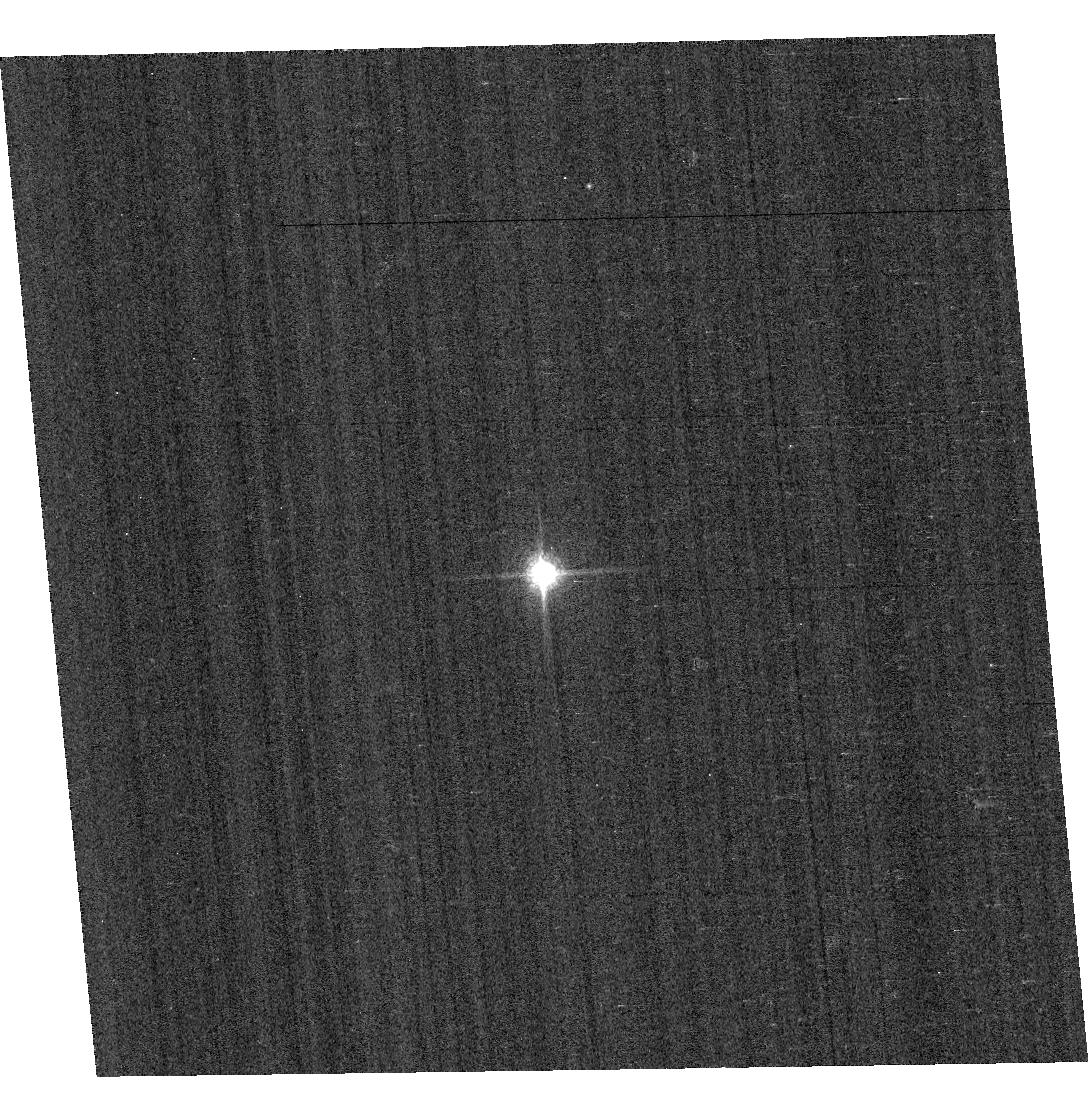
Target: GD153. Instrument: ACS/WFC. Filter: F850LP. Exposure: 1 min. Observation ID: hst_11889_02_acs_wfc_f850lp_jbbc02

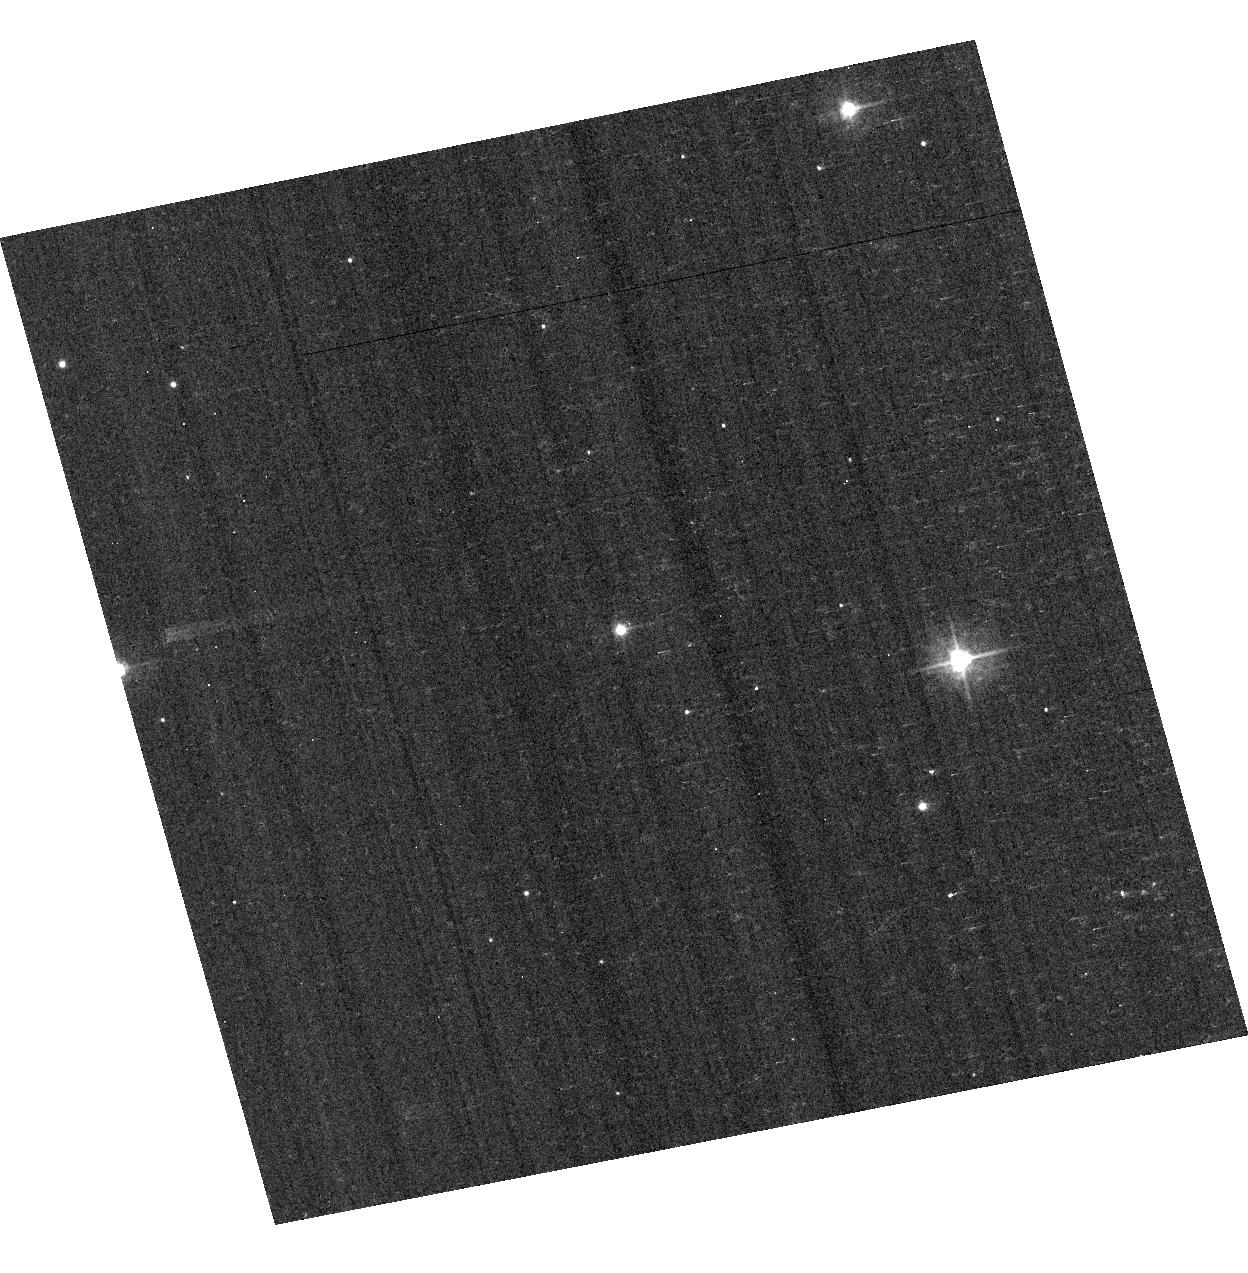
Target: VB-8. Instrument: ACS/WFC. Filter: F435W. Exposure: 4 min. Observation ID: hst_11889_06_acs_wfc_f435w_jbbc06

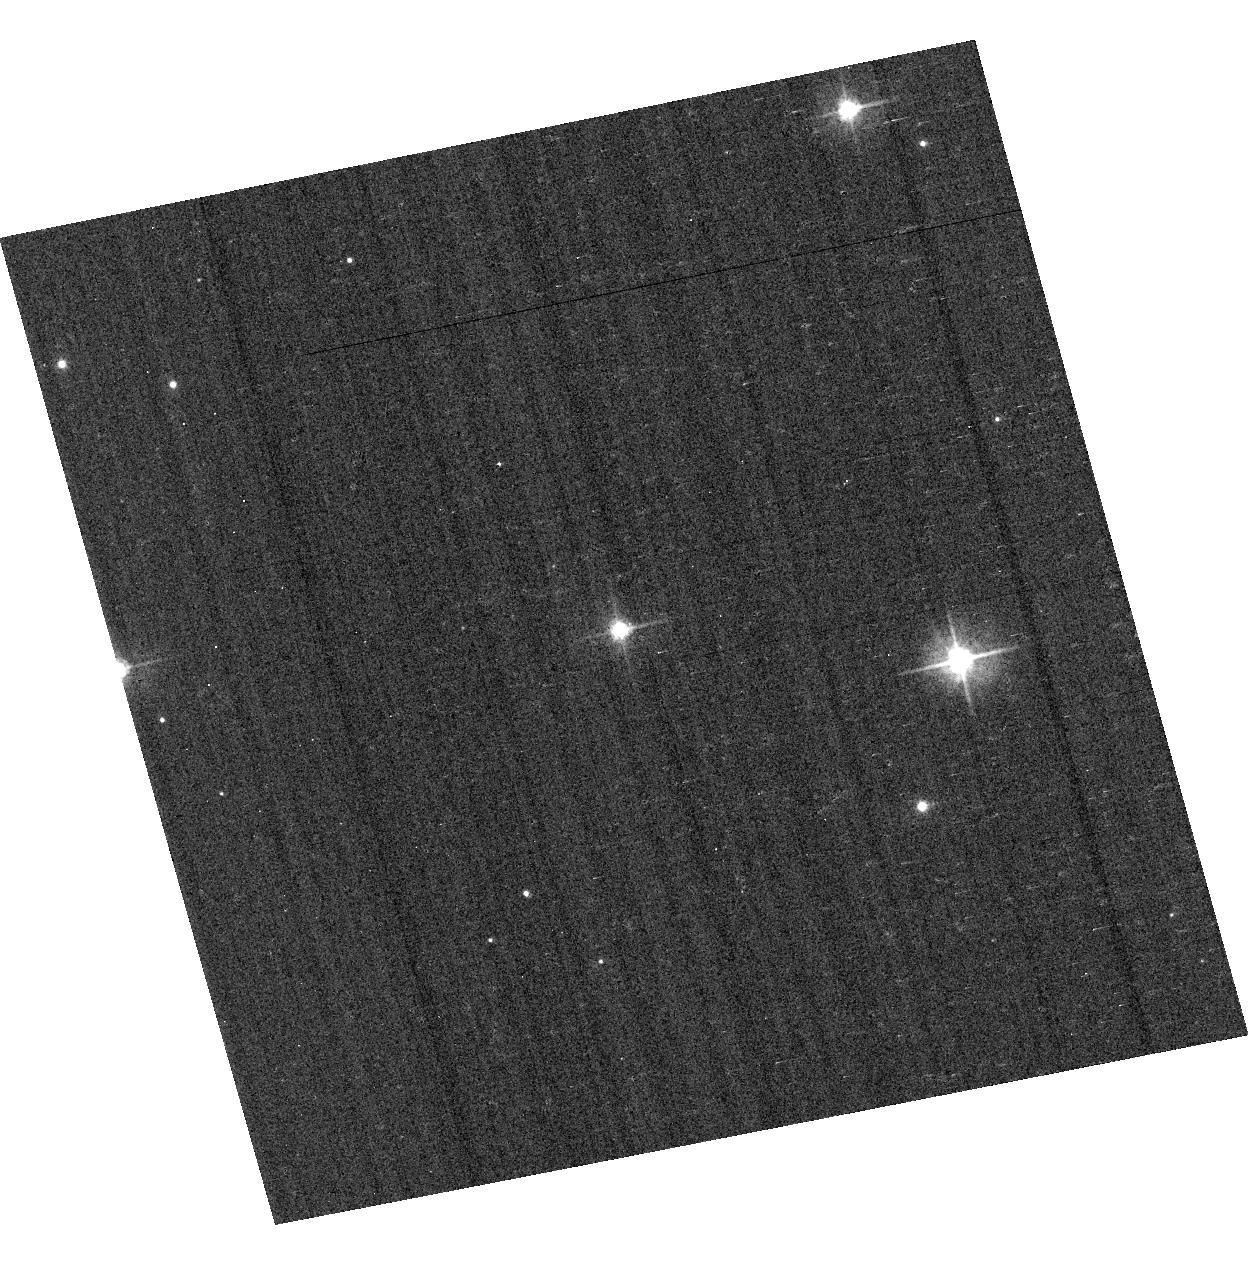
Target: VB-8. Instrument: ACS/WFC. Filter: F475W. Exposure: 3 min. Observation ID: hst_11889_06_acs_wfc_f475w_jbbc06

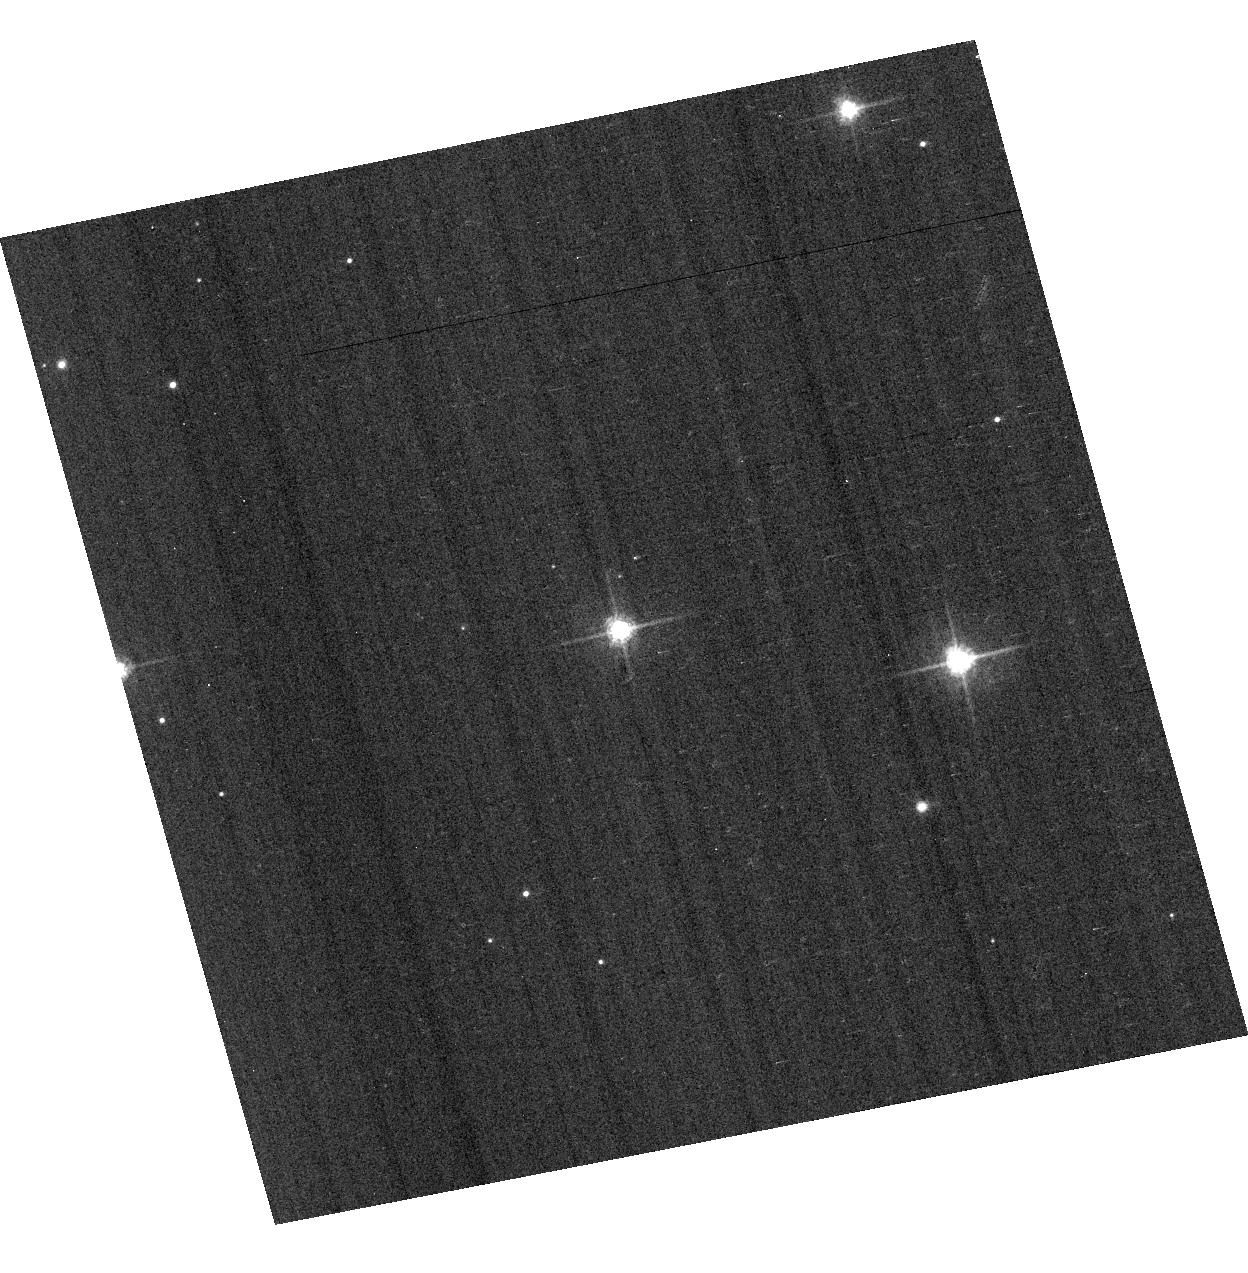
Target: VB-8. Instrument: ACS/WFC. Filter: F625W. Exposure: 2 min. Observation ID: hst_11889_06_acs_wfc_f625w_jbbc06

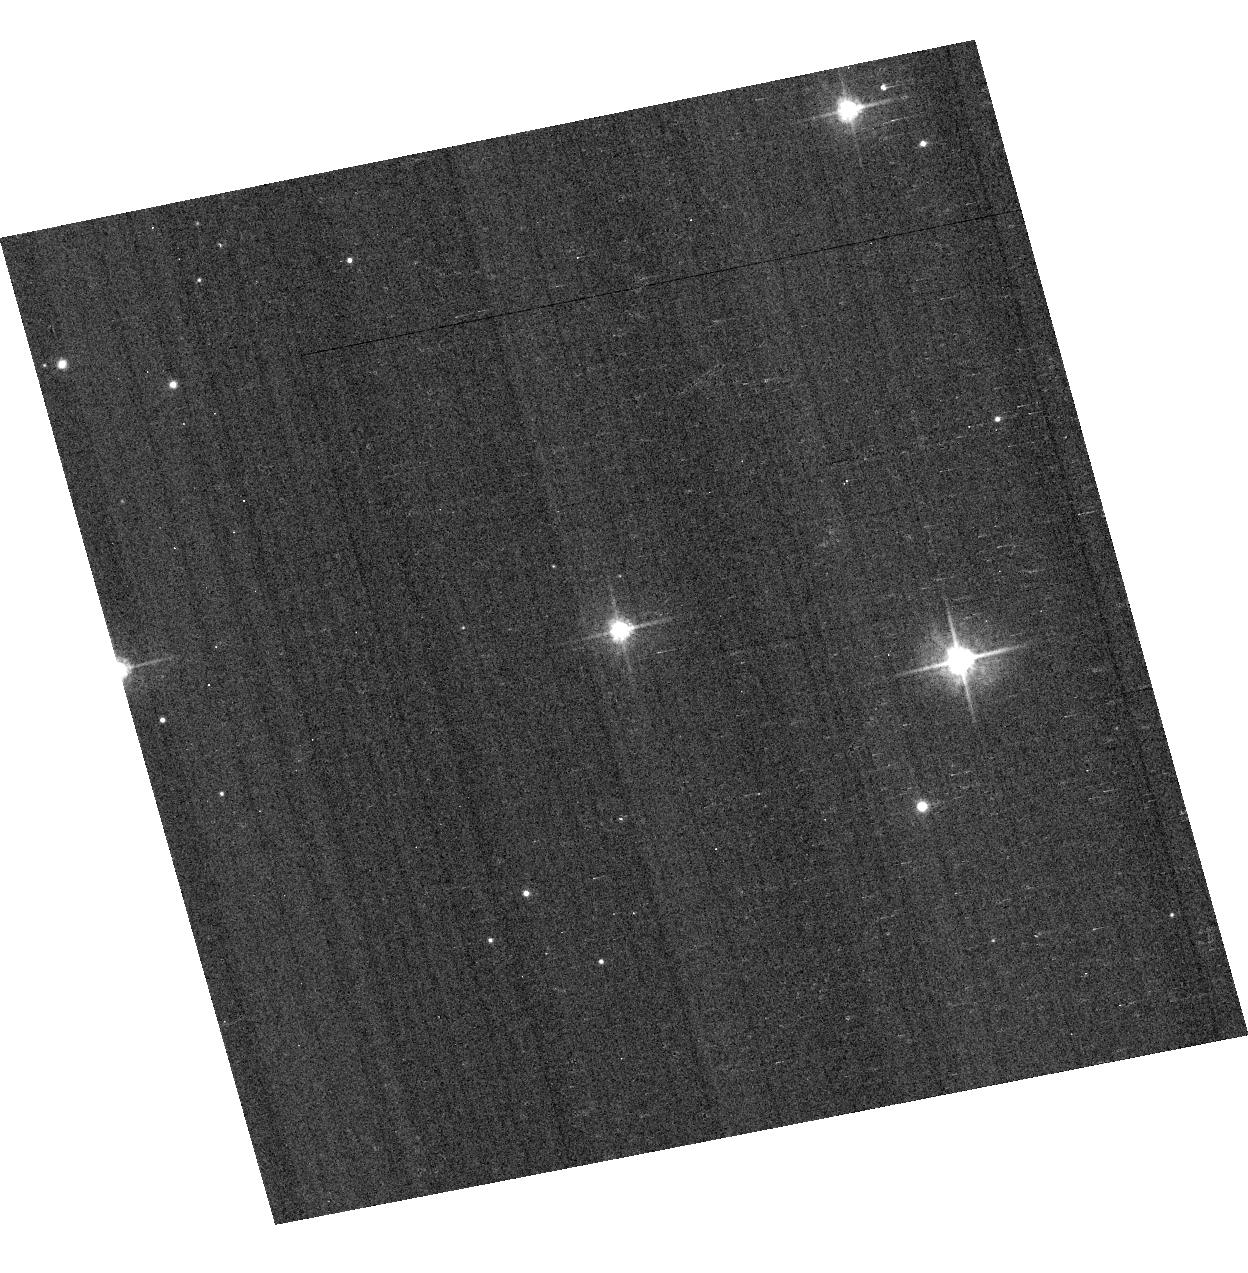
Target: VB-8. Instrument: ACS/WFC. Filter: F555W. Exposure: 4 min. Observation ID: hst_11889_06_acs_wfc_f555w_jbbc06

Photometric Cross-Calibration using Stellar Flux Standards (PI: Bohlin, Ralph C.)

a) Verify the ACS HRC and WFC photometric calibrations with a repeat visit to one of the three primary WDs. b) Measure the change in sensitivity with time for bright stars, (which would include any small CTE contributions.) c) Continue to investigate the ~2% discrepancy between ACS flux calibration and that of STIS (ACS ISR 2007-06). The goal is to measure any filter bandpass shifts in ACS or rule out the possibility of shifts as the primary contributors to the ACS/STIS discrepancy for cool stars.